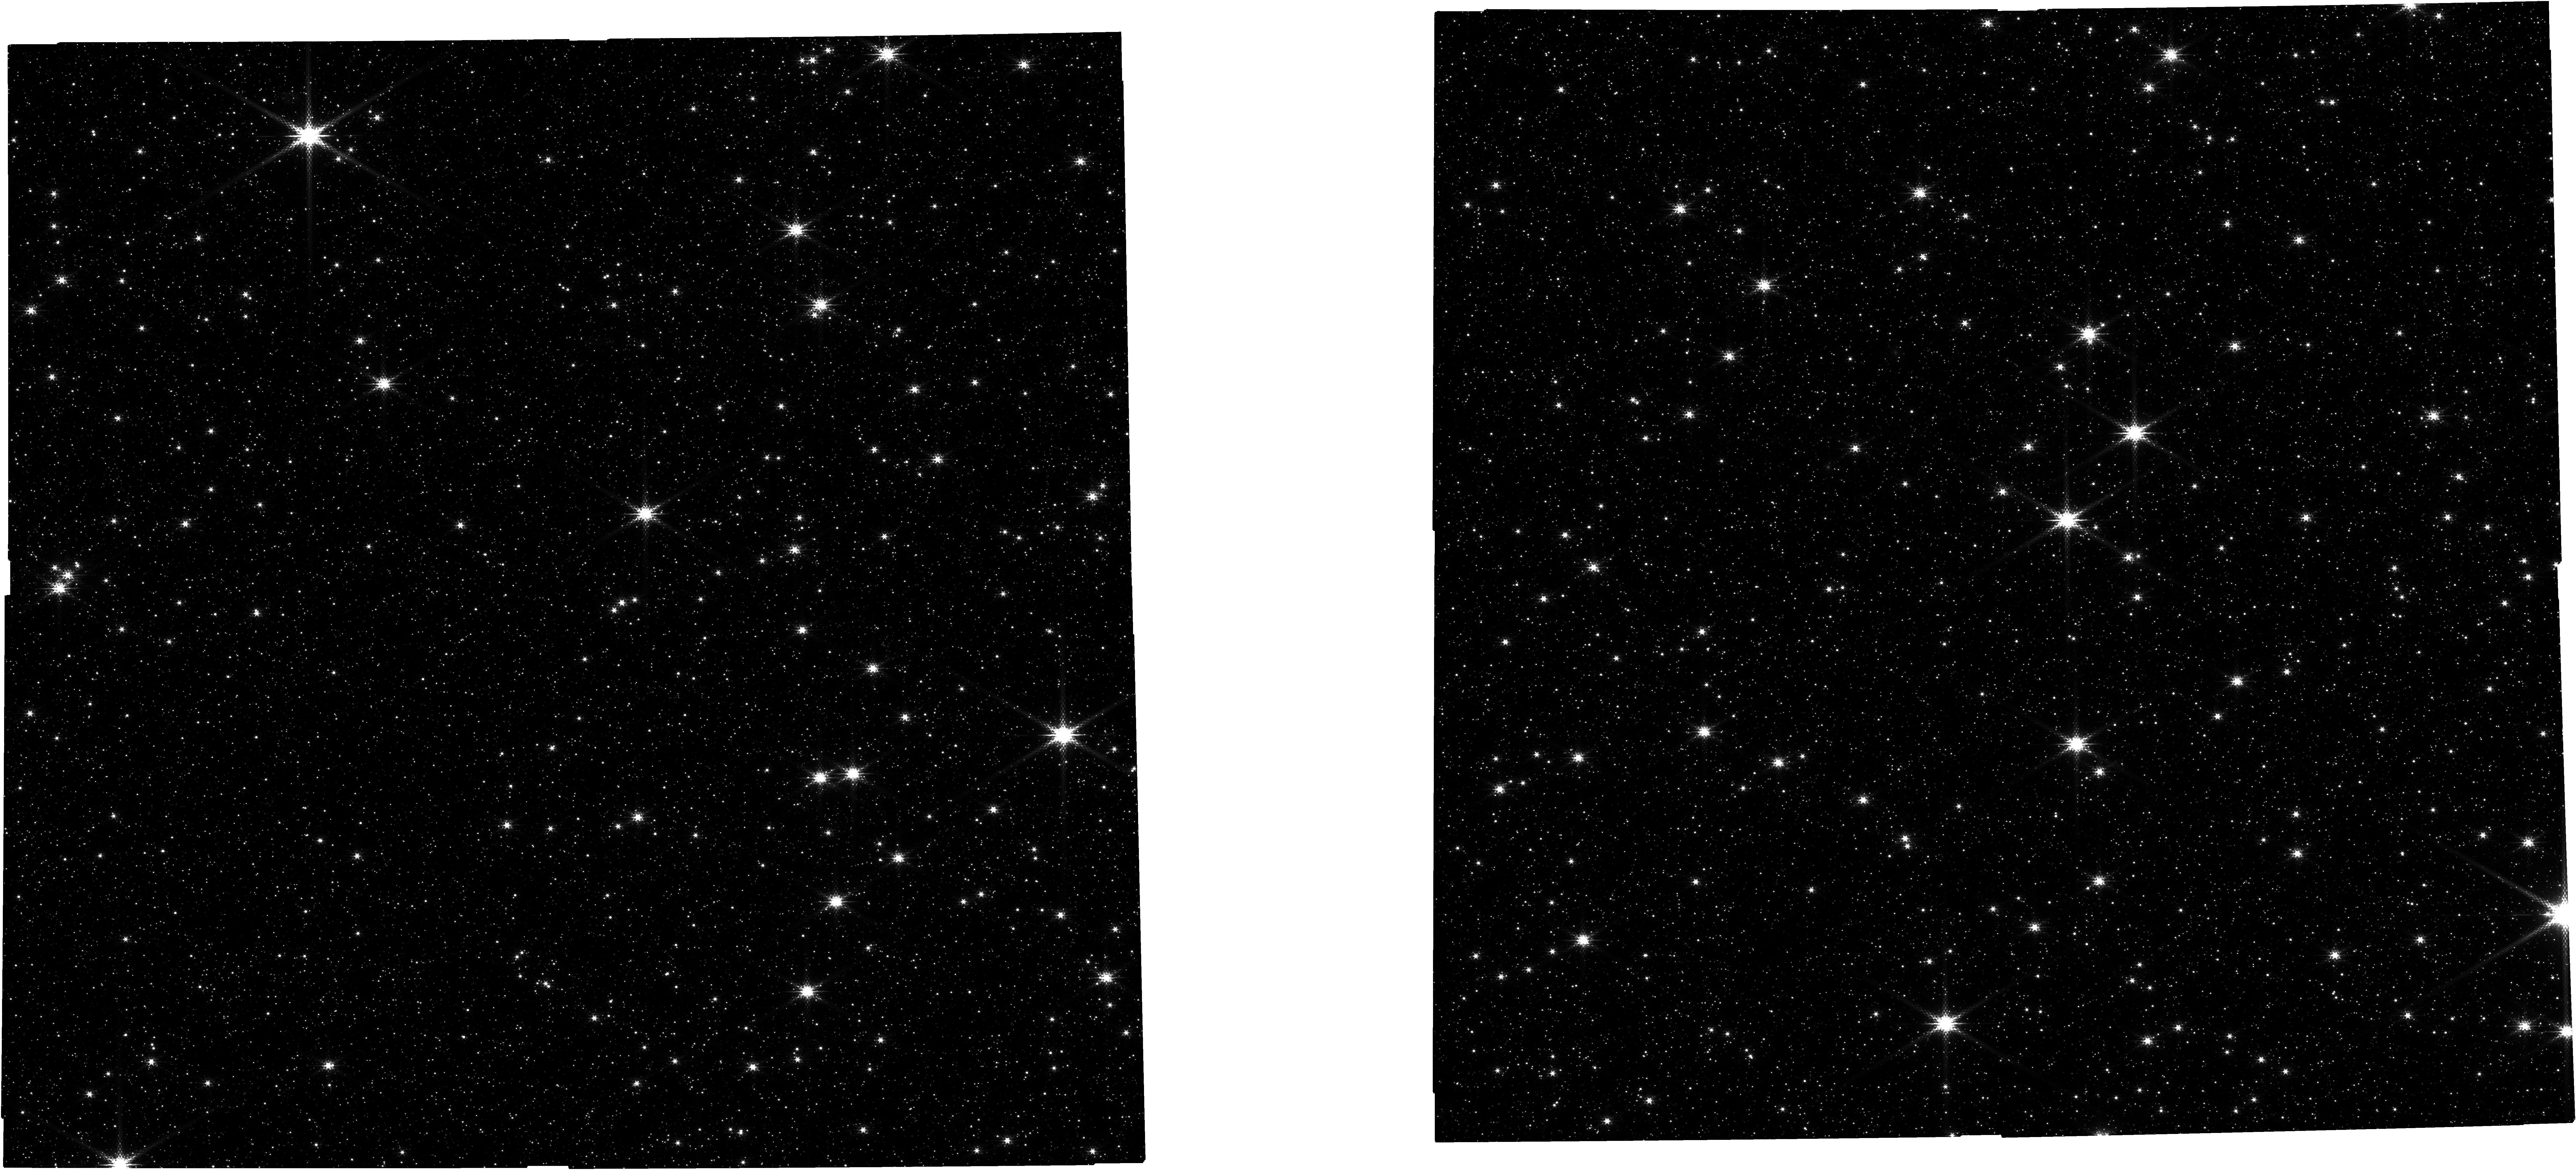
Target: OB240062
Instrument: NIRCAM
Filter: F210M
Exposure: 21 min
Observation ID: jw06777-o001_t001_nircam_clear-f210m

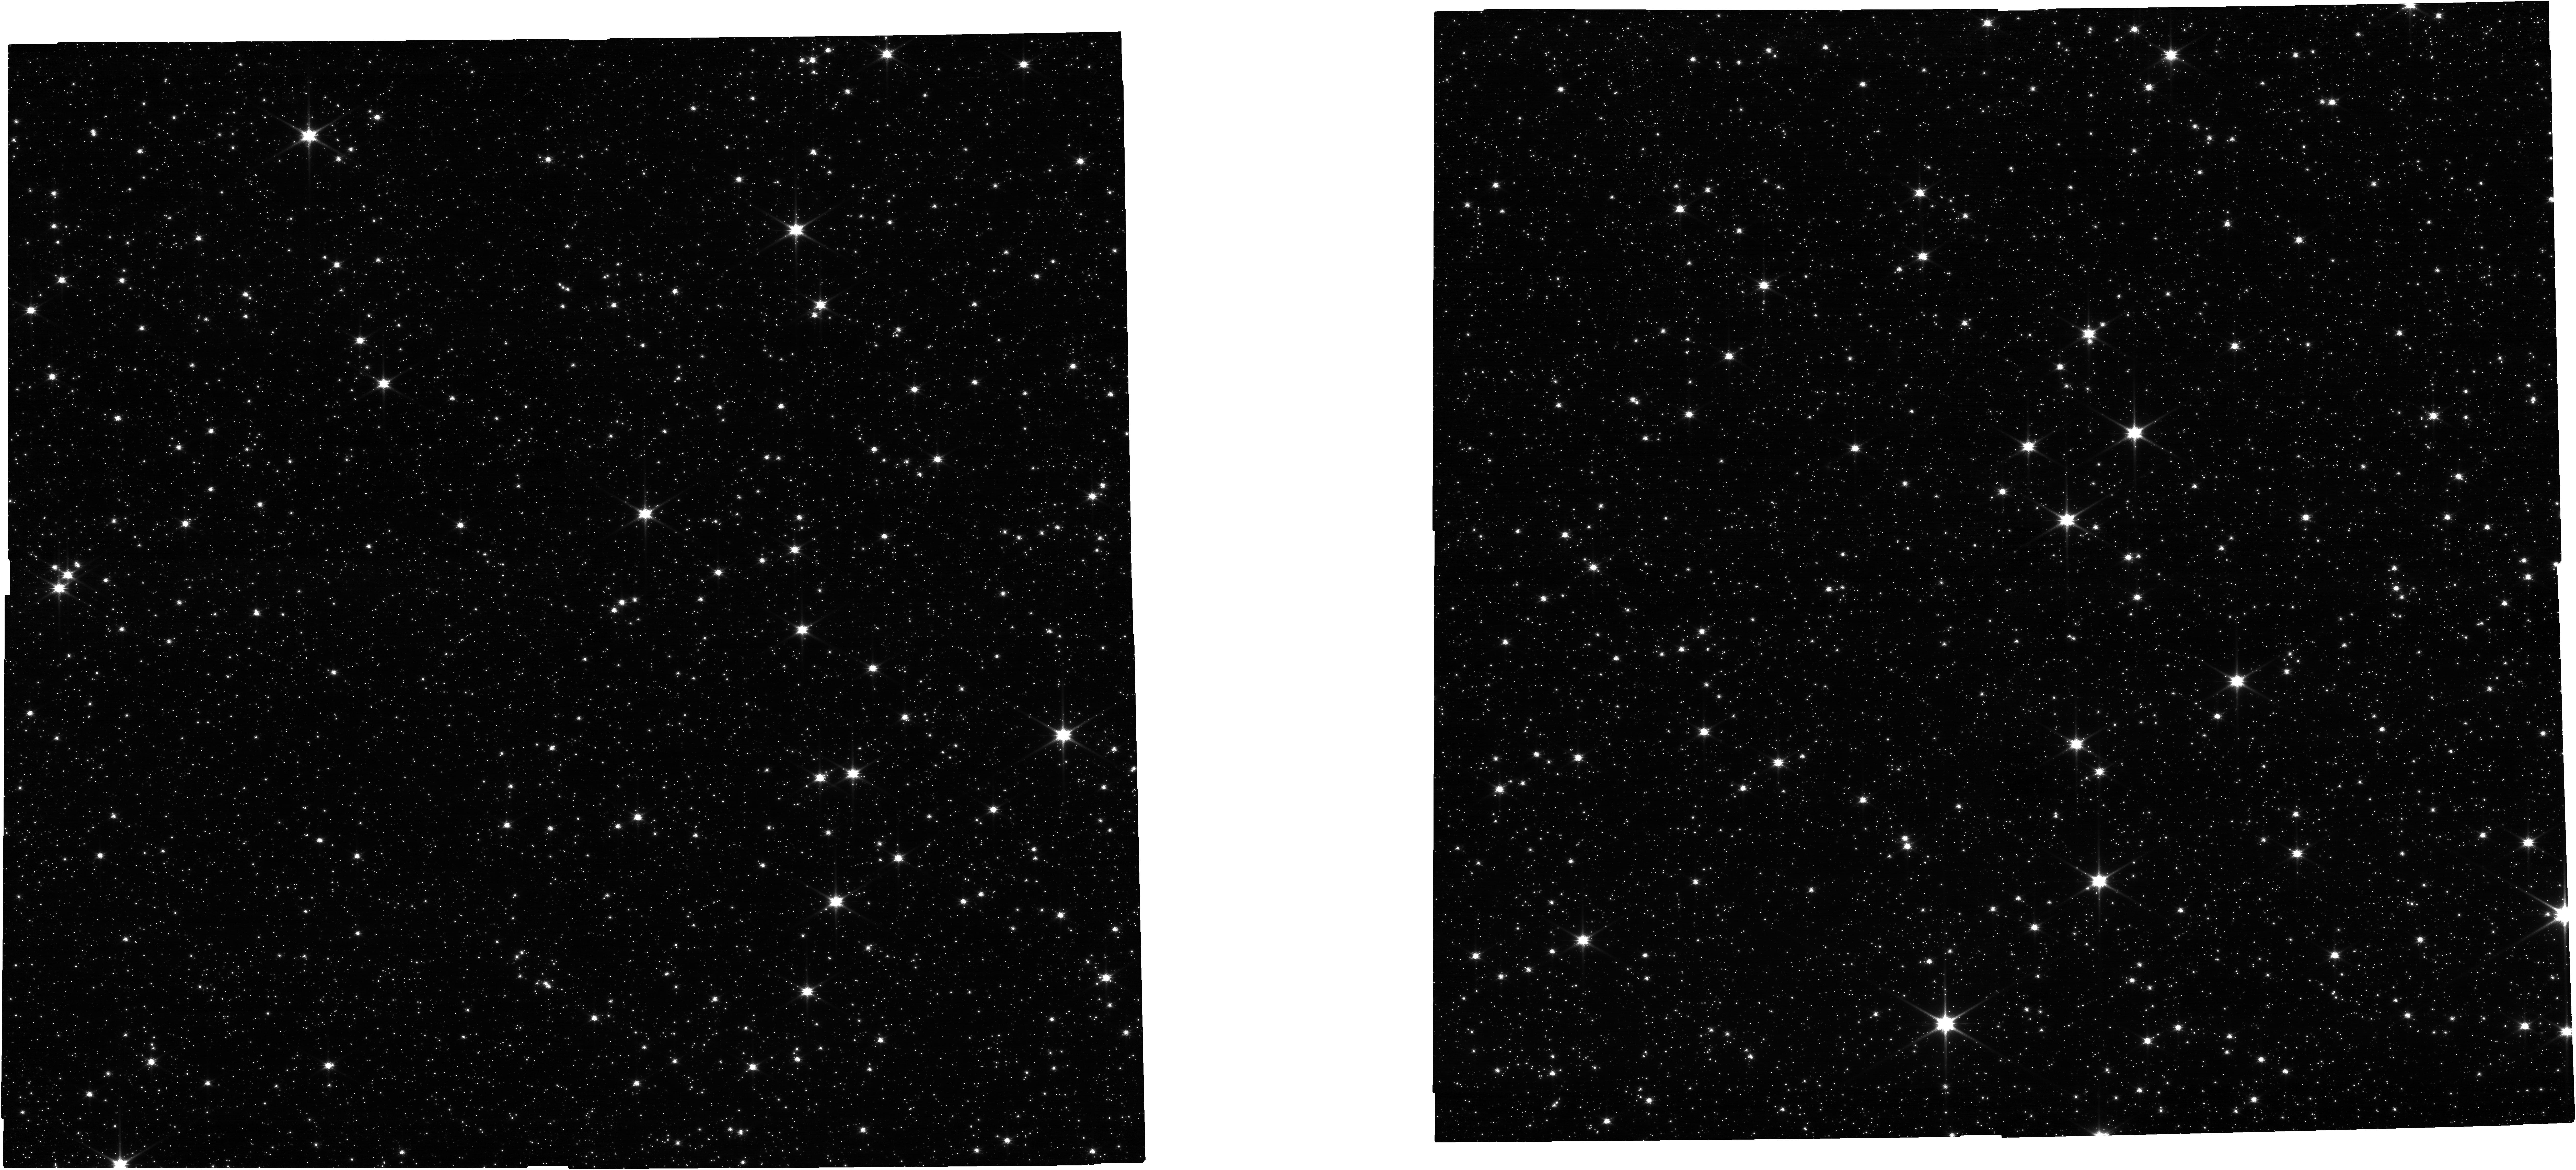
Target: OB240062
Instrument: NIRCAM
Filter: F090W
Exposure: 9 min
Observation ID: jw06777-o001_t001_nircam_clear-f090w

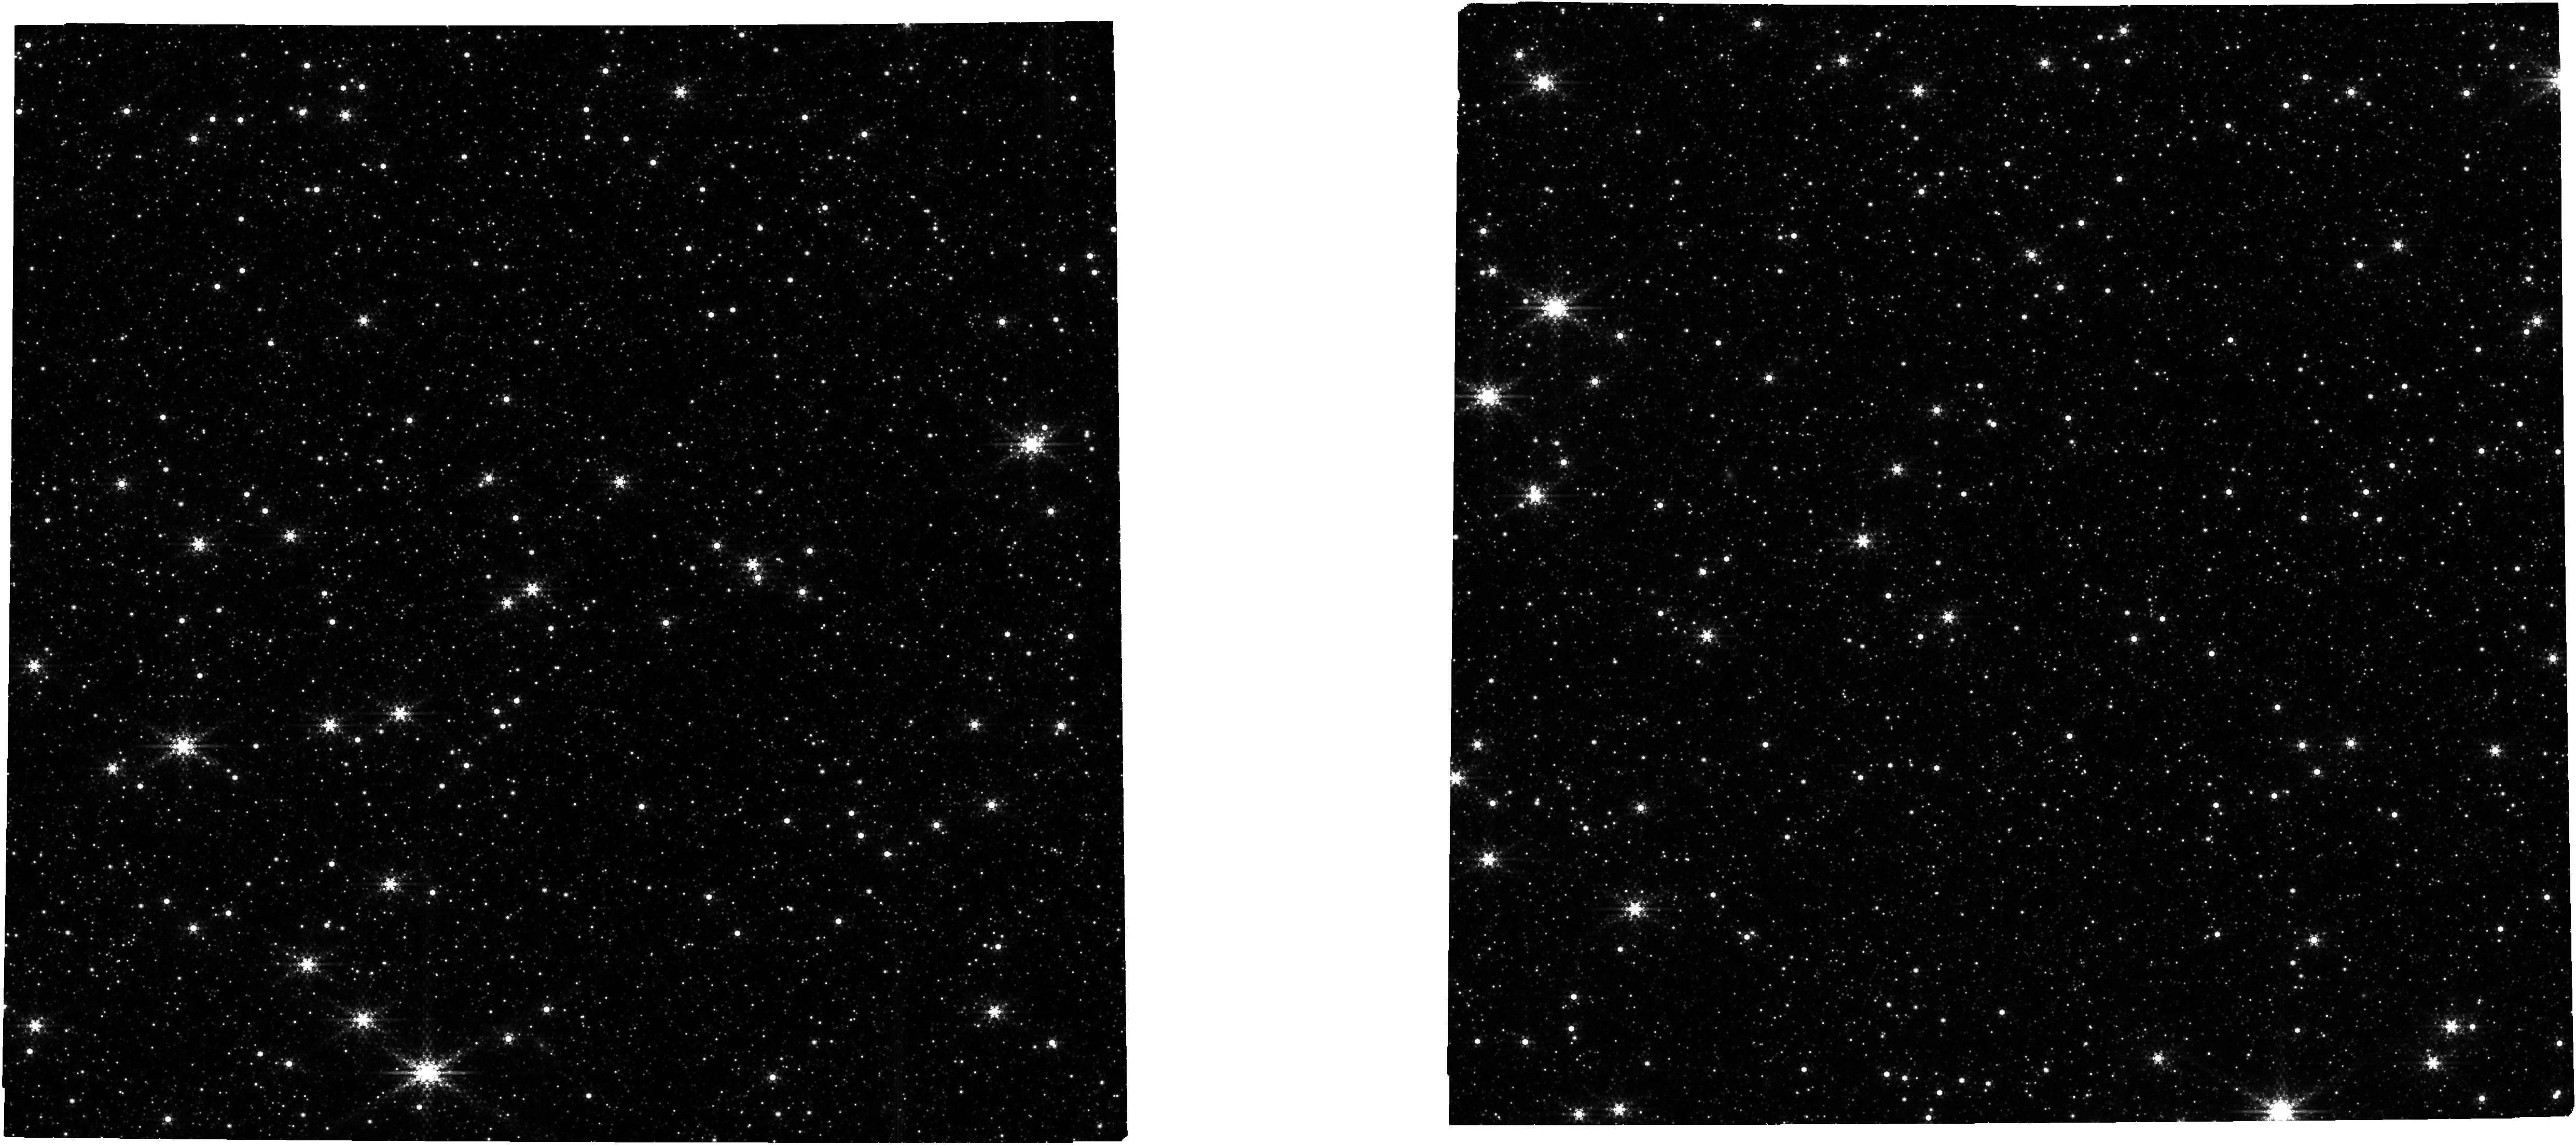
Target: OB240062
Instrument: NIRCAM
Filter: F460M
Exposure: 21 min
Observation ID: jw06777-o002_t001_nircam_clear-f460m

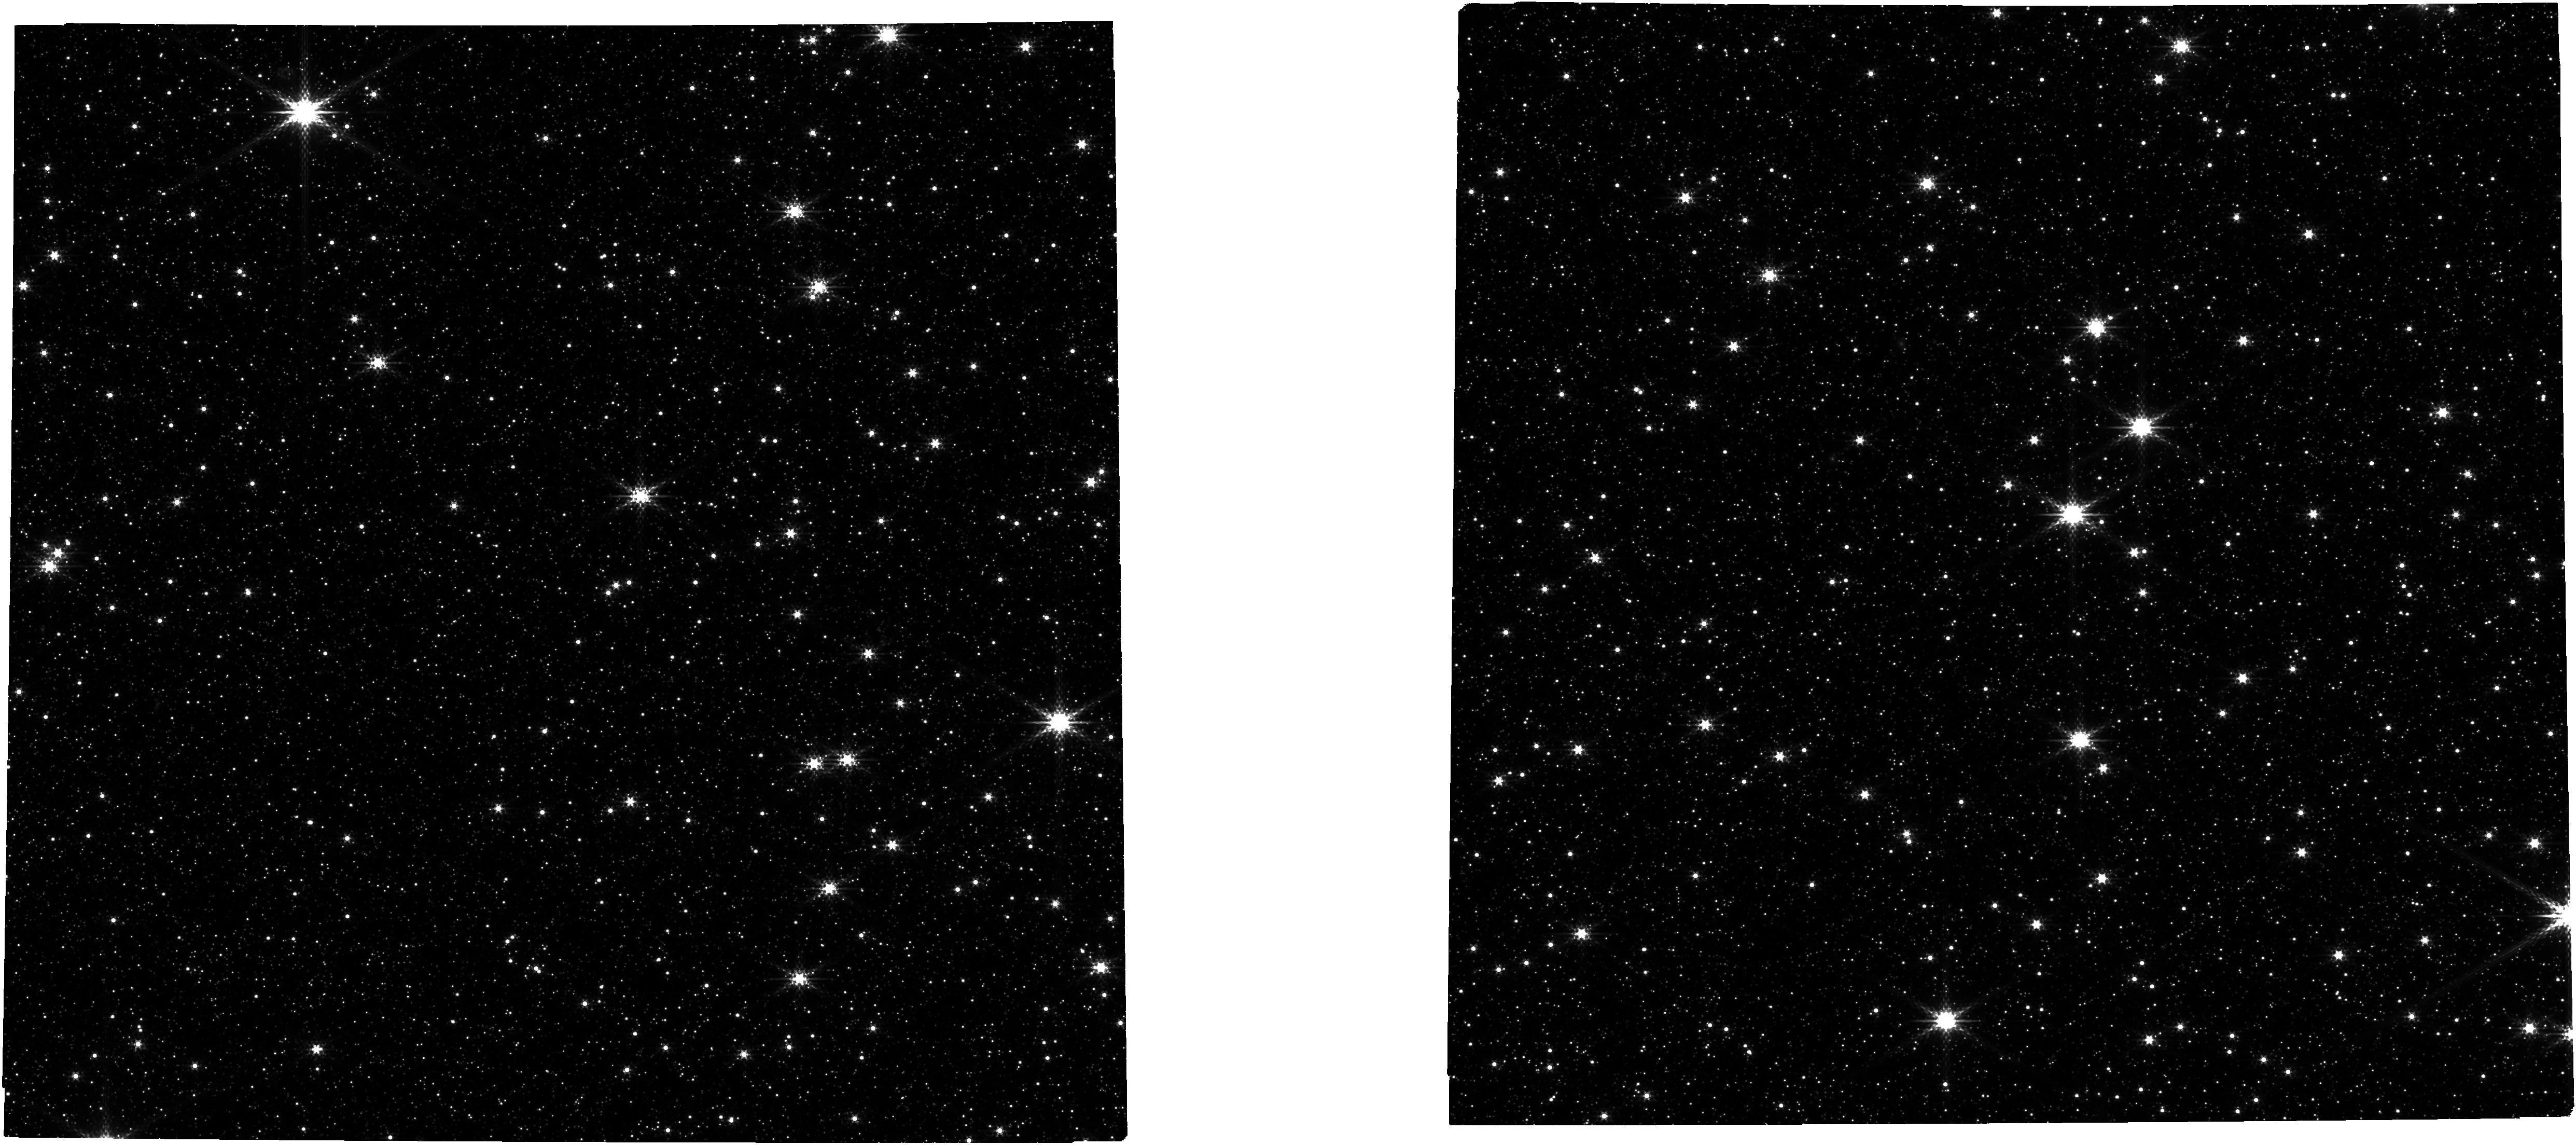
Target: OB240062
Instrument: NIRCAM
Filter: F335M
Exposure: 9 min
Observation ID: jw06777-o001_t001_nircam_clear-f335m

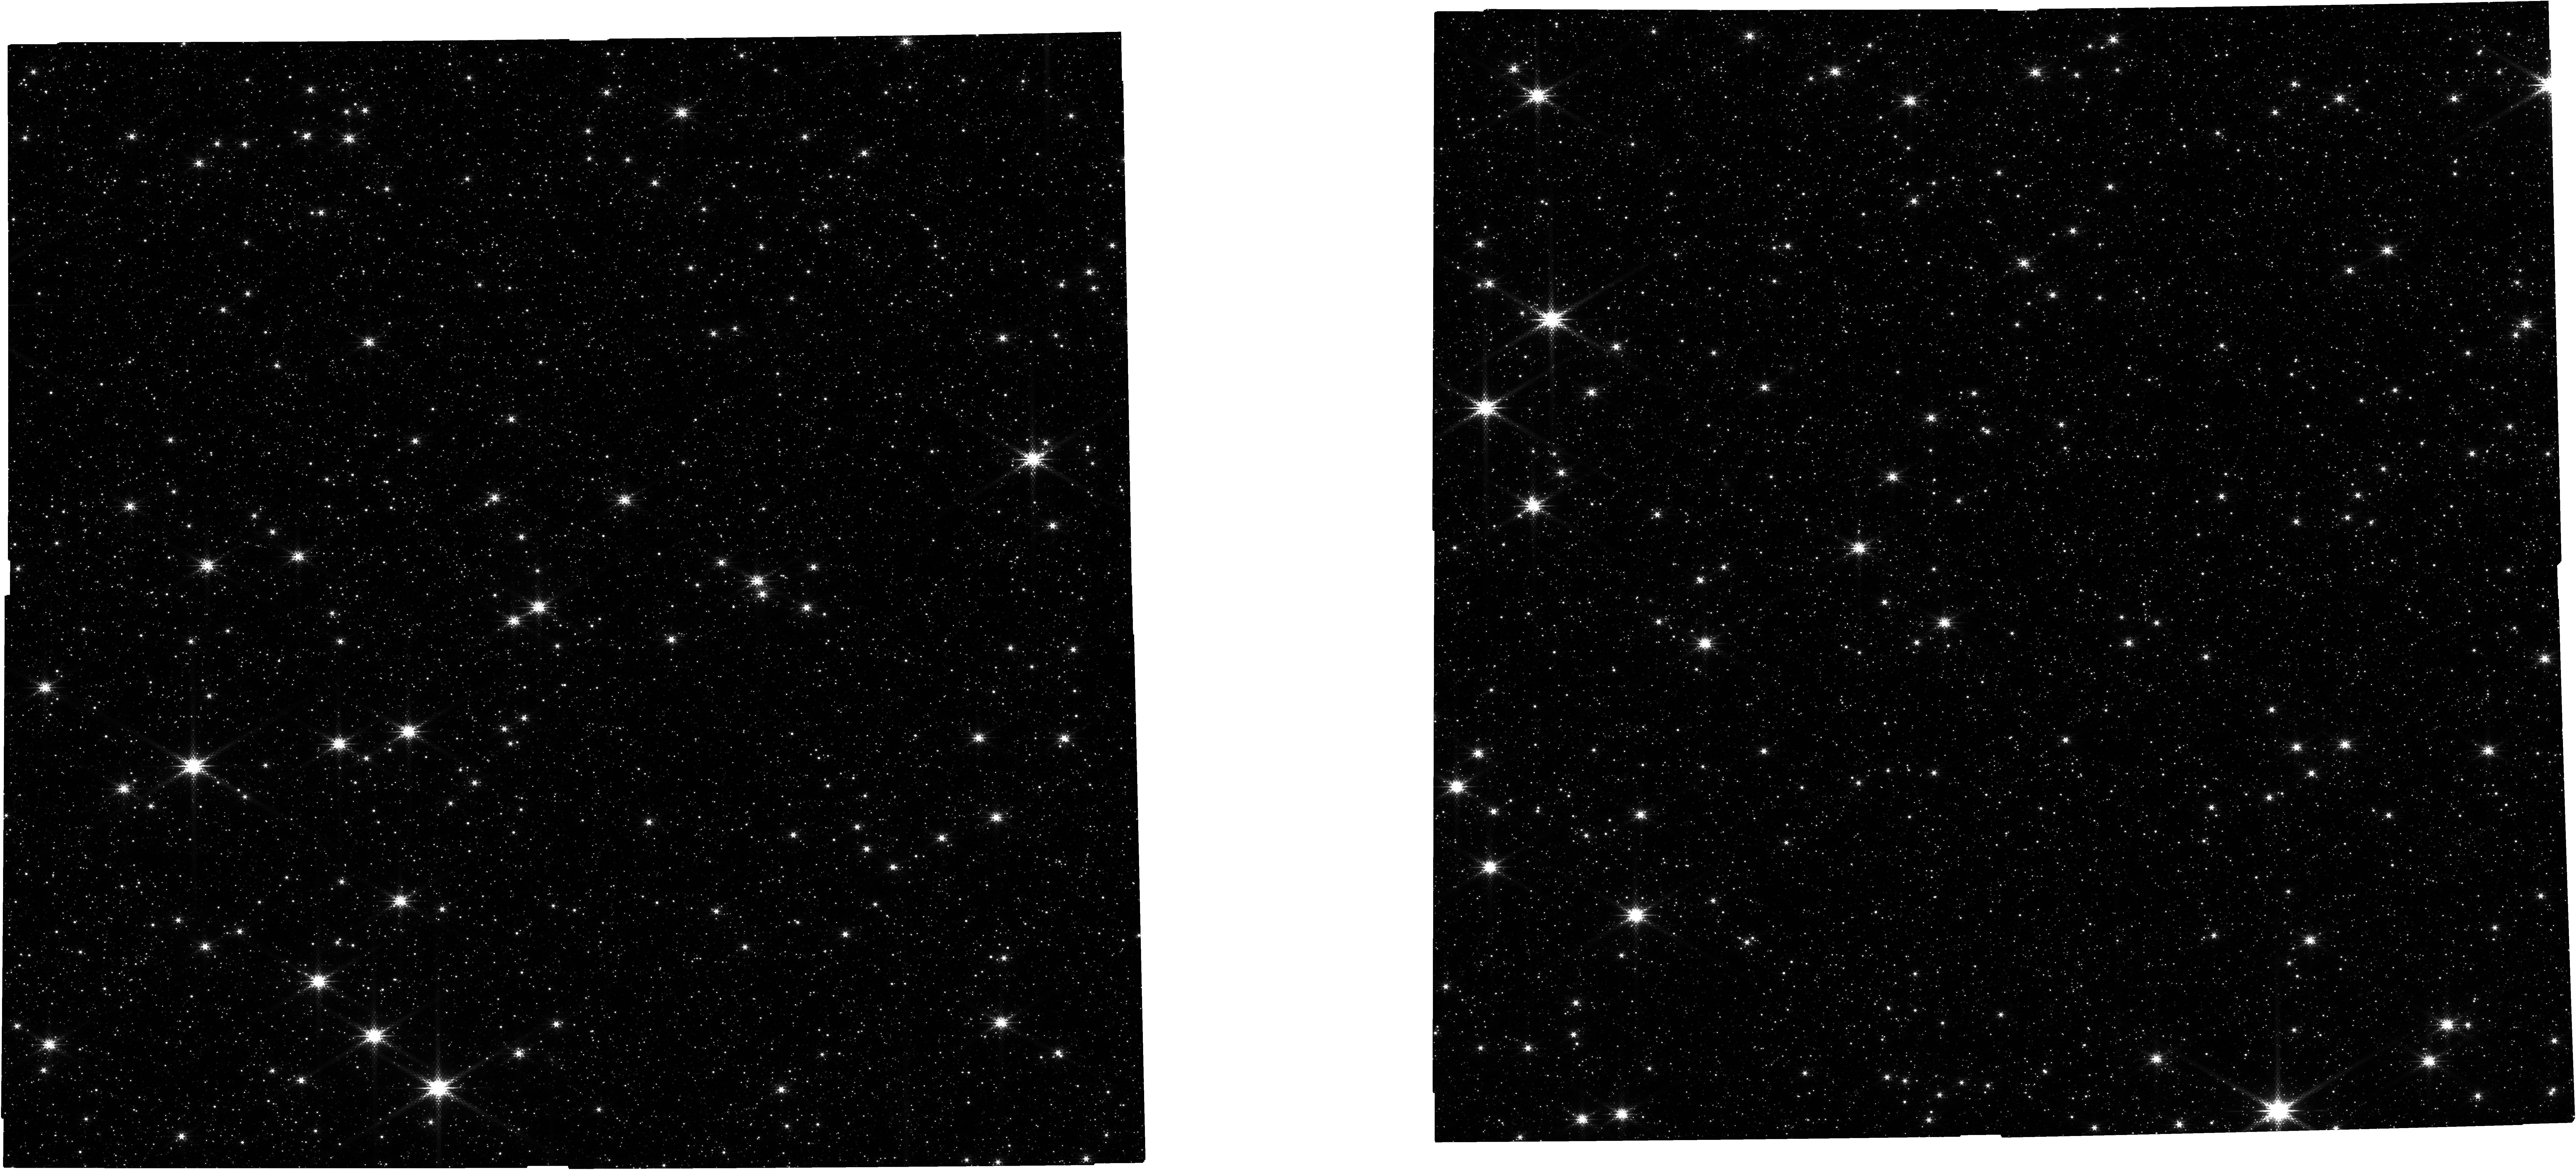
Target: OB240062
Instrument: NIRCAM
Filter: F210M
Exposure: 21 min
Observation ID: jw06777-o002_t001_nircam_clear-f210m

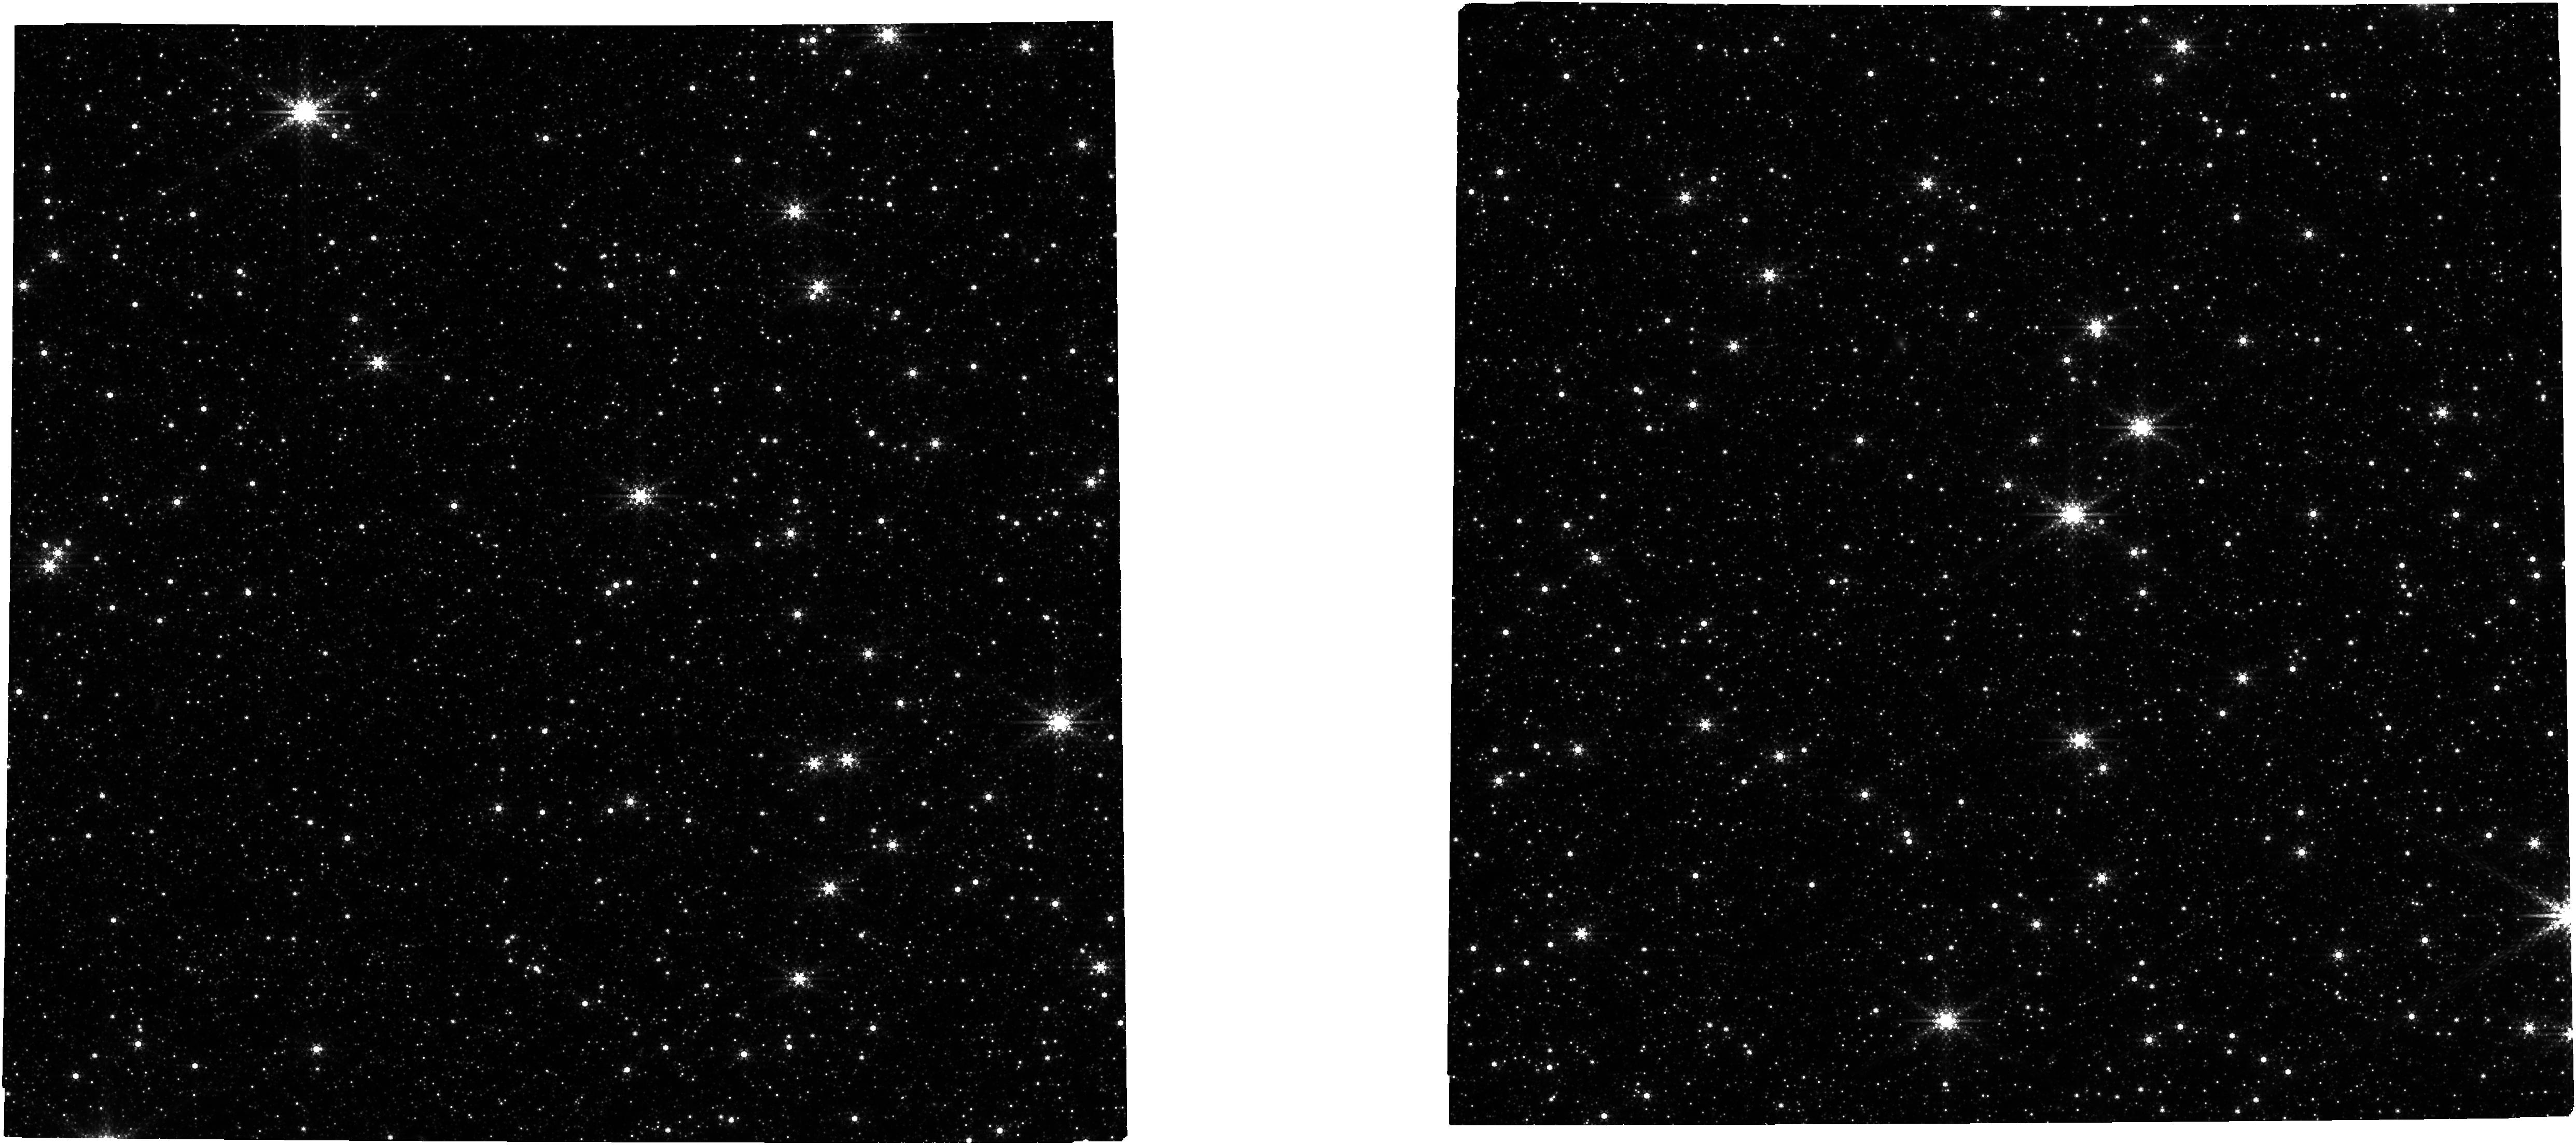
Target: OB240062
Instrument: NIRCAM
Filter: F460M
Exposure: 21 min
Observation ID: jw06777-o001_t001_nircam_clear-f460m

Finding Black Holes through Gravitational Microlensing (PI: Lu, Jessica Ryan)

The deaths of massive stars and the black hole remnants they leave behind are not well understood. Within the Milky Way, the stellar population is well studied; but very few black holes have ever been found. Specifically, 30 out of 31 black holes that have been detected are in binaries. Although nearly all massive stars are in binaries or higher-order multiple systems at birth, it is expected that the vast majority of black holes are isolated, due to supernovae kicks, mass loss, or stellar mergers. Only a single isolated black hole has been discovered, OGLE-2011-BLG-0462, using the technique of gravitational microlensing with long-duration photometry and high-precision astrometry to measure the mass of the lens and prove it was a black hole. We have identified a new, high-probability black hole microlensing event using ground-based photometry. The lightcurve peaked in 2024 June and the duration (tE > 200 days) and microlensing parallax (piE ~ 0.12) were determined more precisely just in the last week. These parameters mark this event as a strong black hole candidate. We propose to obtain time-critical JWST NIRCam images of this event during 2024 Fall and 2025 Spring to measure the transient astrometric microlensing signal. If this candidate is discovered to be a black hole, it will double the sample size of isolated black holes with mass measurements, improve estimates of the total number of black holes in the Milky Way by 30%, and allow us to probe whether black holes get kicks when they are formed.